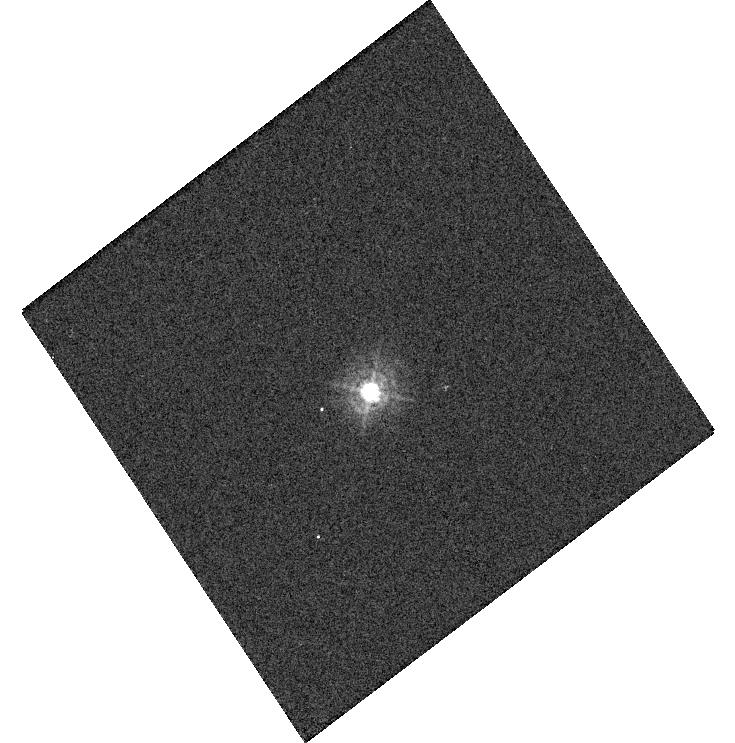
Target: P330E. Instrument: WFC3/UVIS. Filter: F336W. Exposure: 1 min. Observation ID: hst_14883_11_wfc3_uvis_f336w_iddn11

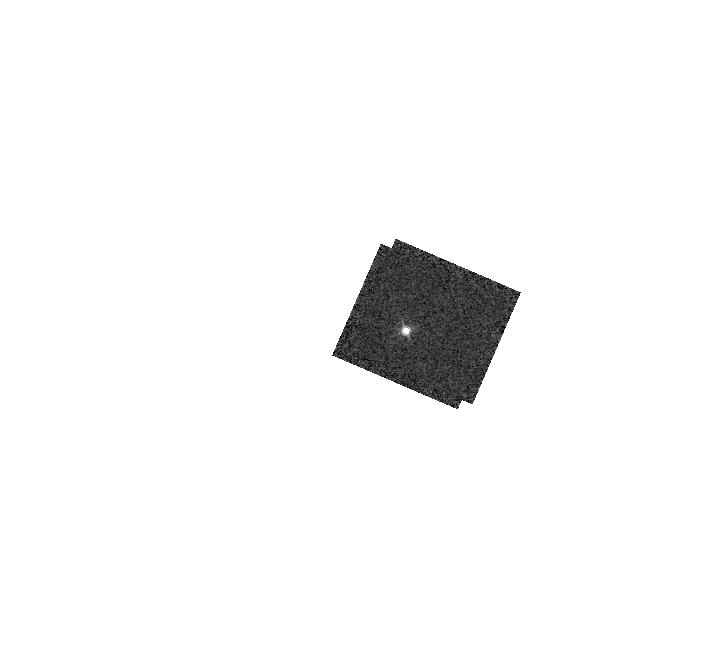
Target: GD153. Instrument: WFC3/IR. Filter: F132N. Exposure: 2 min. Observation ID: hst_14883_04_wfc3_ir_f132n_iddn04

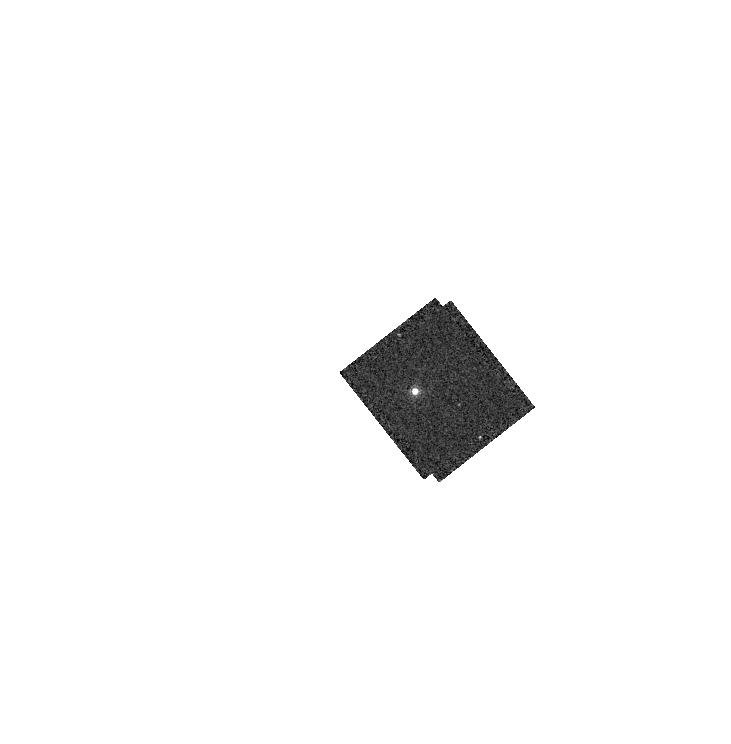
Target: GD71. Instrument: WFC3/IR. Filter: F164N. Exposure: 1 min. Observation ID: hst_14883_01_wfc3_ir_f164n_iddn01

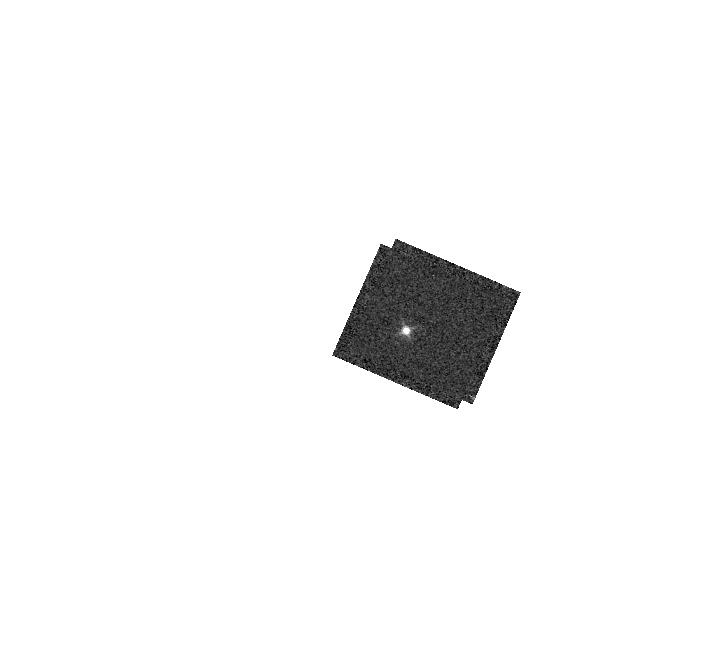
Target: GD153. Instrument: WFC3/IR. Filter: F126N. Exposure: 2 min. Observation ID: hst_14883_04_wfc3_ir_f126n_iddn04

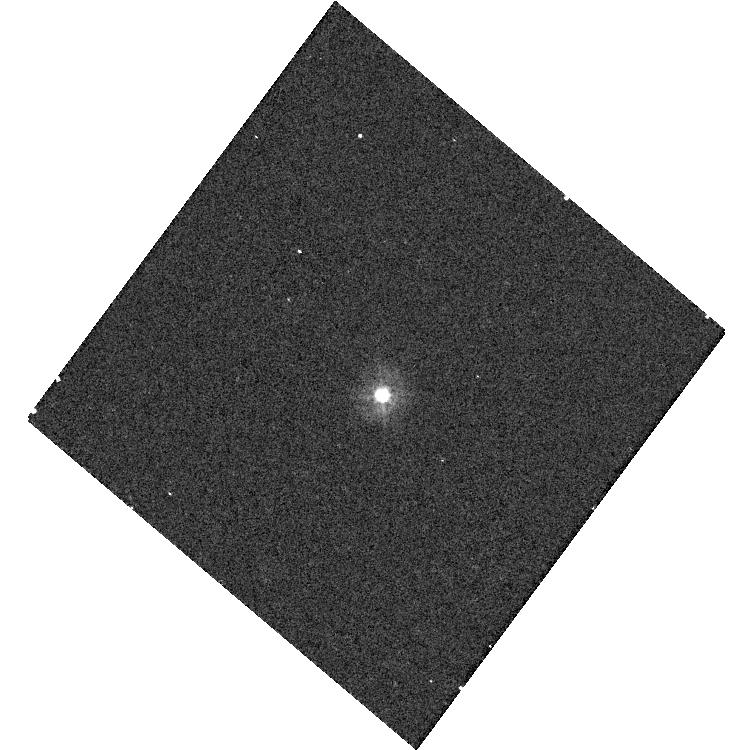
Target: P330E. Instrument: WFC3/UVIS. Filter: F275W. Exposure: 5 min. Observation ID: hst_14883_10_wfc3_uvis_f275w_iddn10

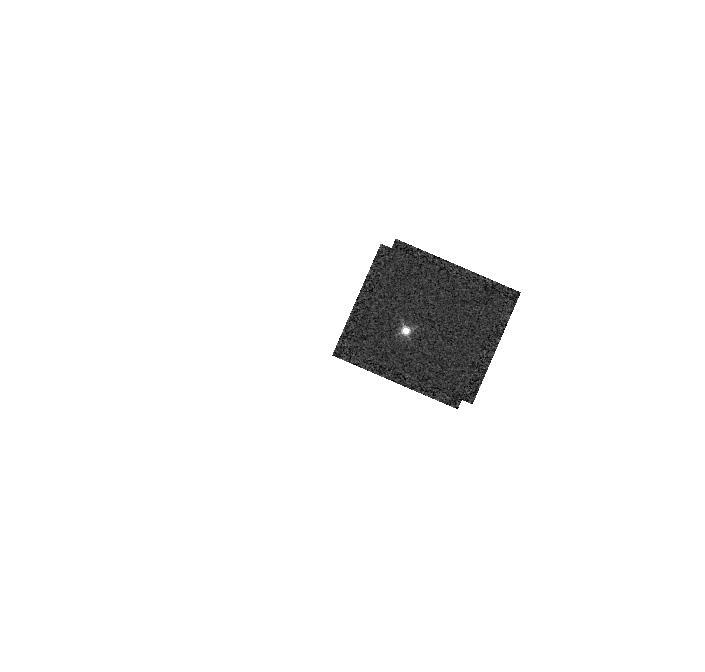
Target: GD153. Instrument: WFC3/IR. Filter: F130N. Exposure: 2 min. Observation ID: hst_14883_04_wfc3_ir_f130n_iddn04

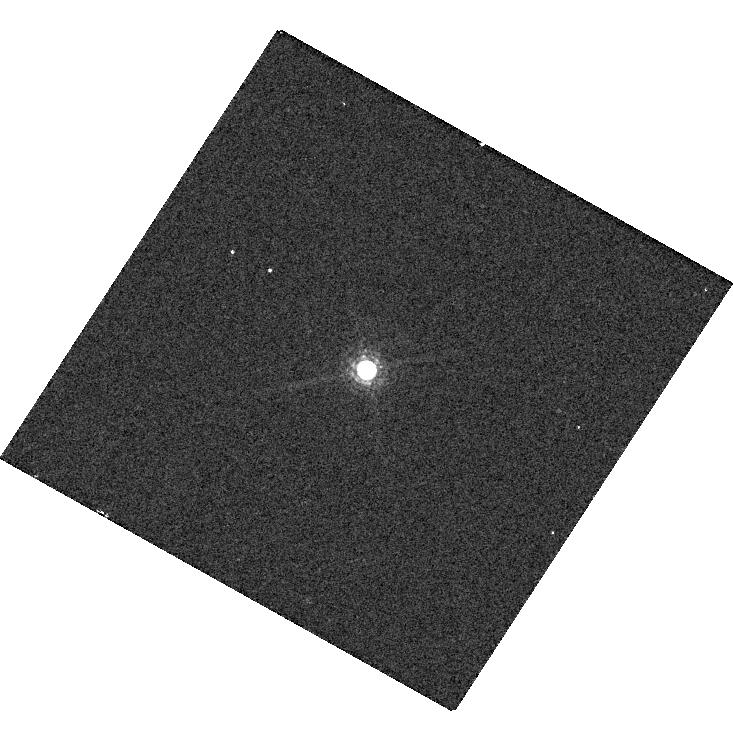
Target: GD153. Instrument: WFC3/UVIS. Filter: F845M. Exposure: 1 min. Observation ID: hst_14883_05_wfc3_uvis_f845m_iddn05

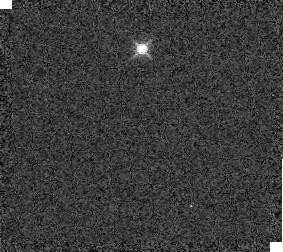
Target: GD153. Instrument: WFC3/IR. Filter: F139M. Exposure: 1 min. Observation ID: iddn04030

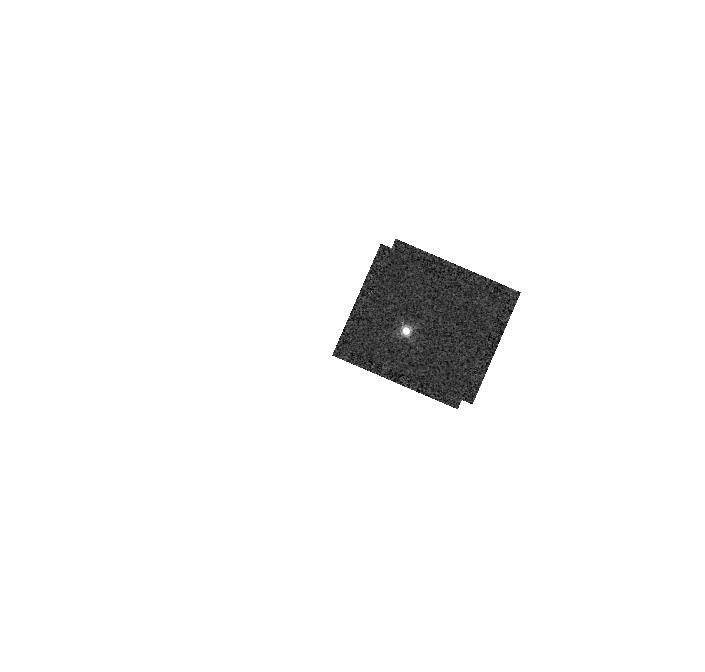
Target: GD153. Instrument: WFC3/IR. Filter: F167N. Exposure: 3 min. Observation ID: hst_14883_04_wfc3_ir_f167n_iddn04

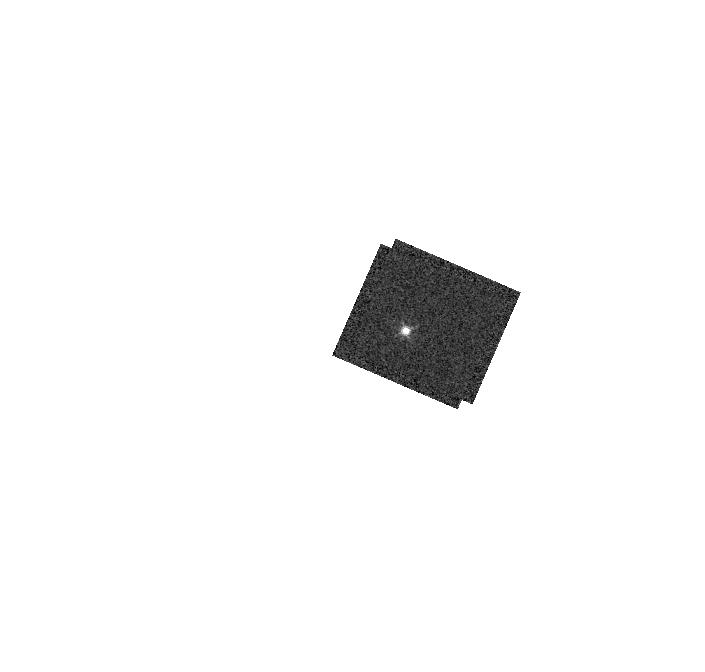
Target: GD153. Instrument: WFC3/IR. Filter: F128N. Exposure: 2 min. Observation ID: hst_14883_04_wfc3_ir_f128n_iddn04

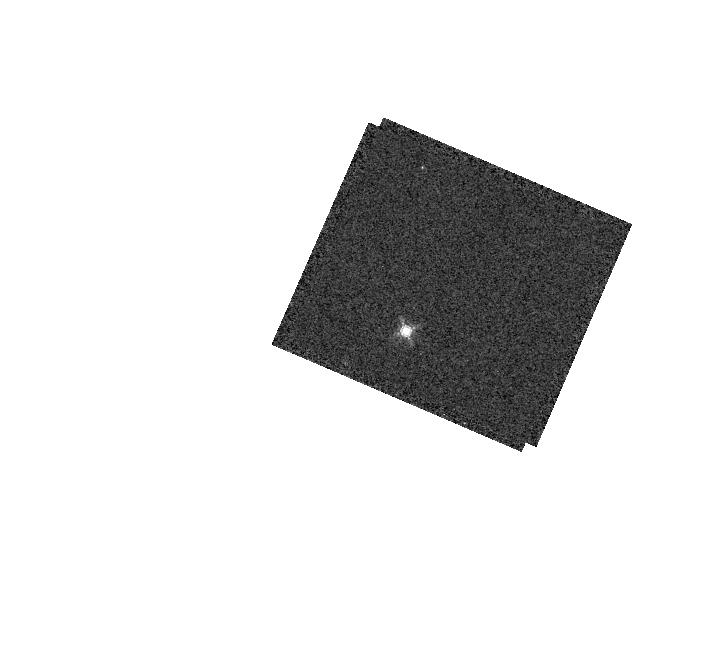
Target: GD153. Instrument: WFC3/IR. Filter: F153M. Exposure: 1 min. Observation ID: hst_14883_04_wfc3_ir_f153m_iddn04

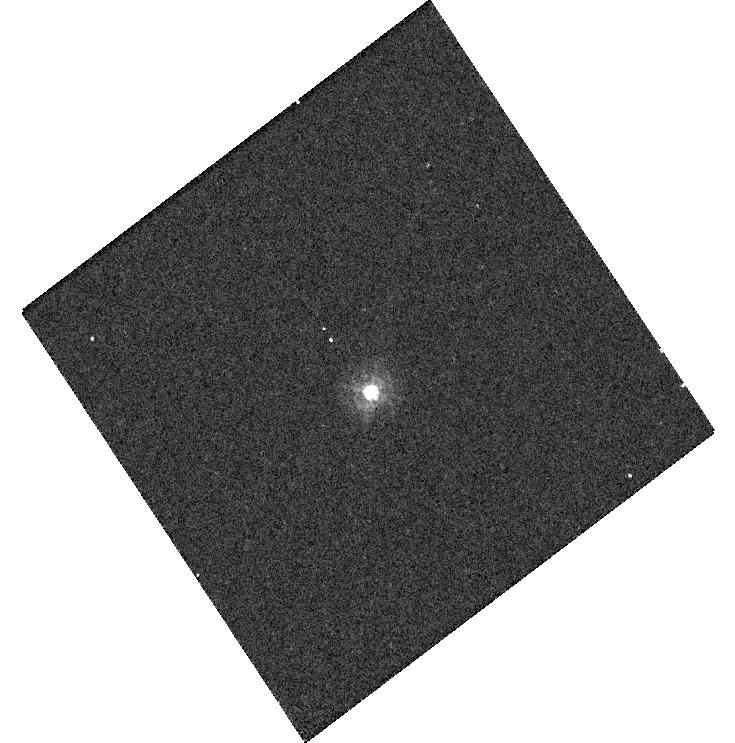
Target: P330E. Instrument: WFC3/UVIS. Filter: F275W. Exposure: 5 min. Observation ID: hst_14883_11_wfc3_uvis_f275w_iddn11

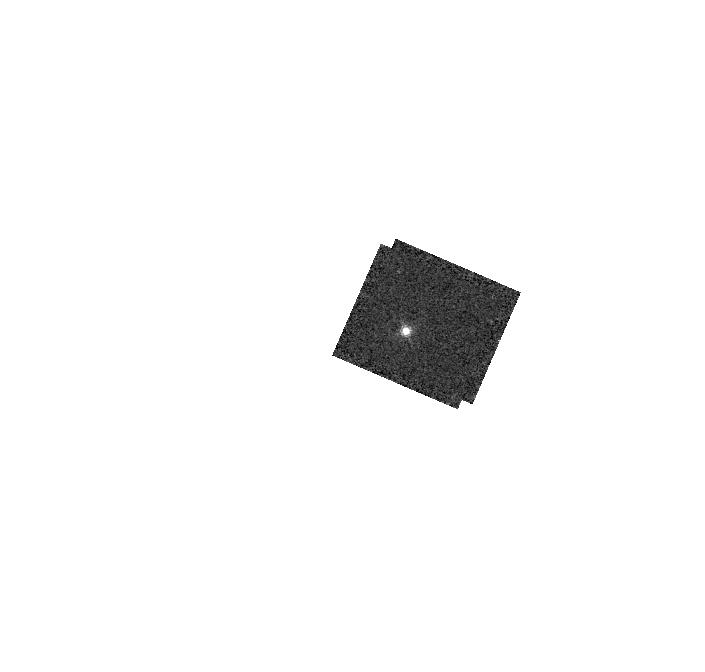
Target: GD153. Instrument: WFC3/IR. Filter: F164N. Exposure: 3 min. Observation ID: hst_14883_04_wfc3_ir_f164n_iddn04

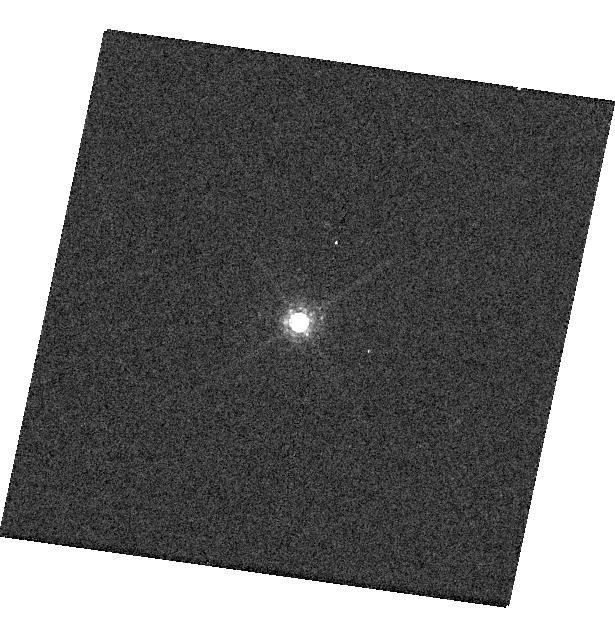
Target: GD153. Instrument: WFC3/UVIS. Filter: F845M. Exposure: 1 min. Observation ID: hst_14883_06_wfc3_uvis_f845m_iddn06

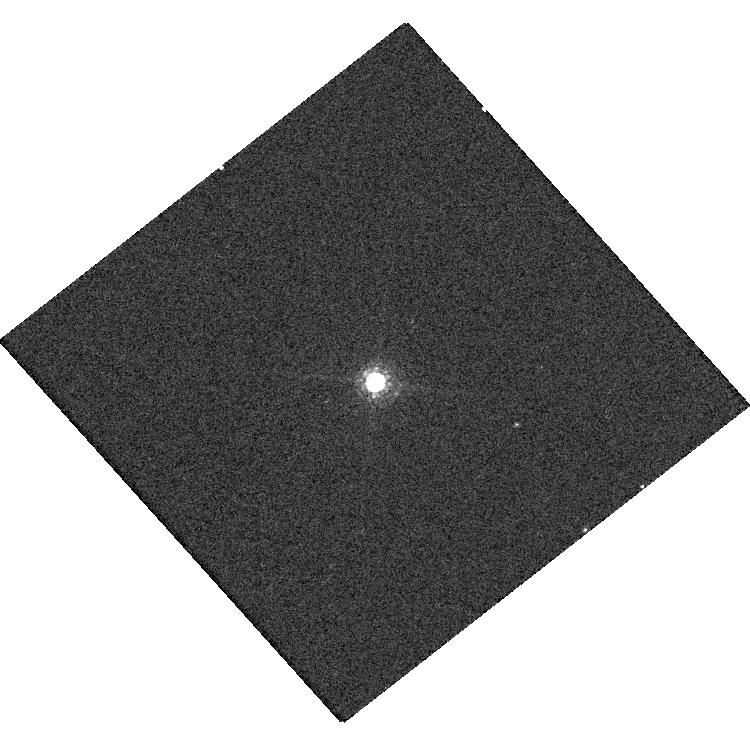
Target: GD71. Instrument: WFC3/UVIS. Filter: F845M. Exposure: 1 min. Observation ID: hst_14883_03_wfc3_uvis_f845m_iddn03

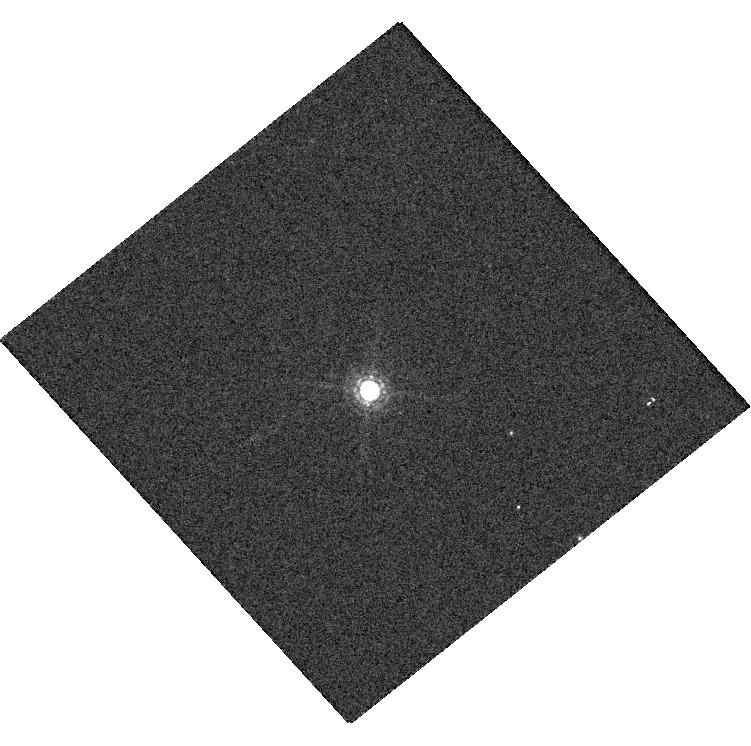
Target: GD71. Instrument: WFC3/UVIS. Filter: F845M. Exposure: 1 min. Observation ID: hst_14883_02_wfc3_uvis_f845m_iddn02

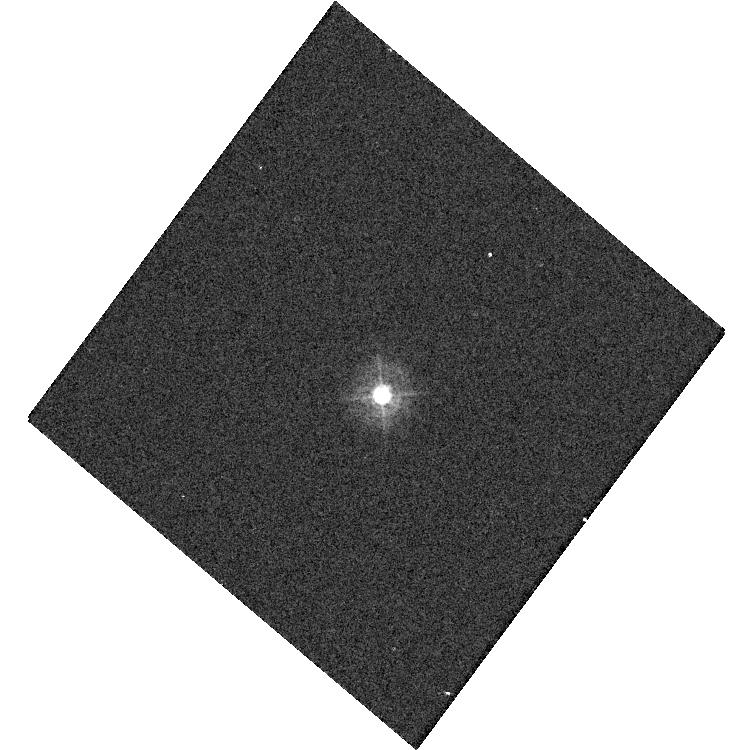
Target: P330E. Instrument: WFC3/UVIS. Filter: F336W. Exposure: 1 min. Observation ID: hst_14883_10_wfc3_uvis_f336w_iddn10

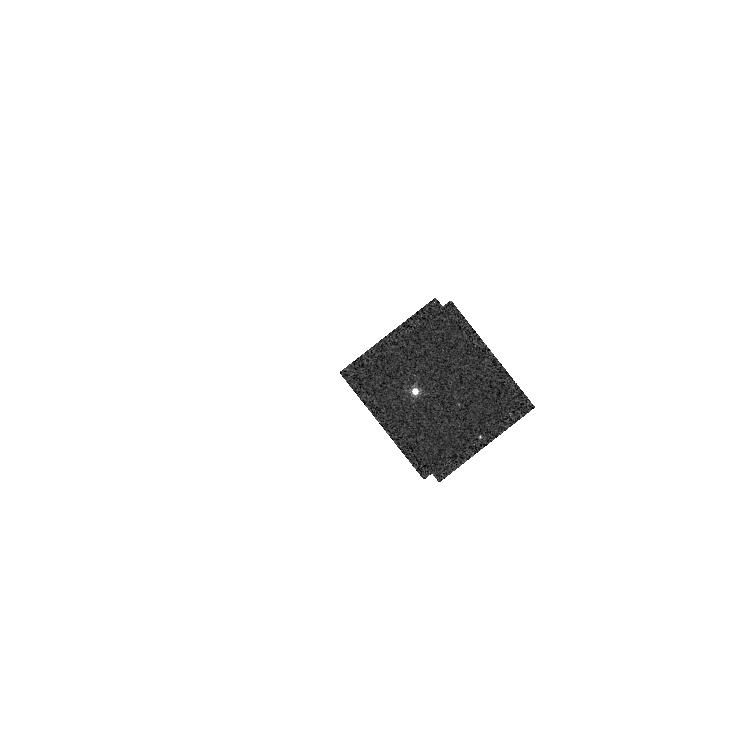
Target: GD71. Instrument: WFC3/IR. Filter: F167N. Exposure: 1 min. Observation ID: hst_14883_01_wfc3_ir_f167n_iddn01

WFC3 UVIS & IR photometry (PI: Deustua, Susana E.)

Monitor the photometric throughput and stability, measure zeropoints and determine color term corrections for WFC3 UVIS and IR filters as a function of time, wavelength ands source brightness. Previous programs indicate that UVIS sensitivity is time dependent, hence the inverse sensitivities, are also time dependent. This is a continuation of CY 17 through 23 programs.